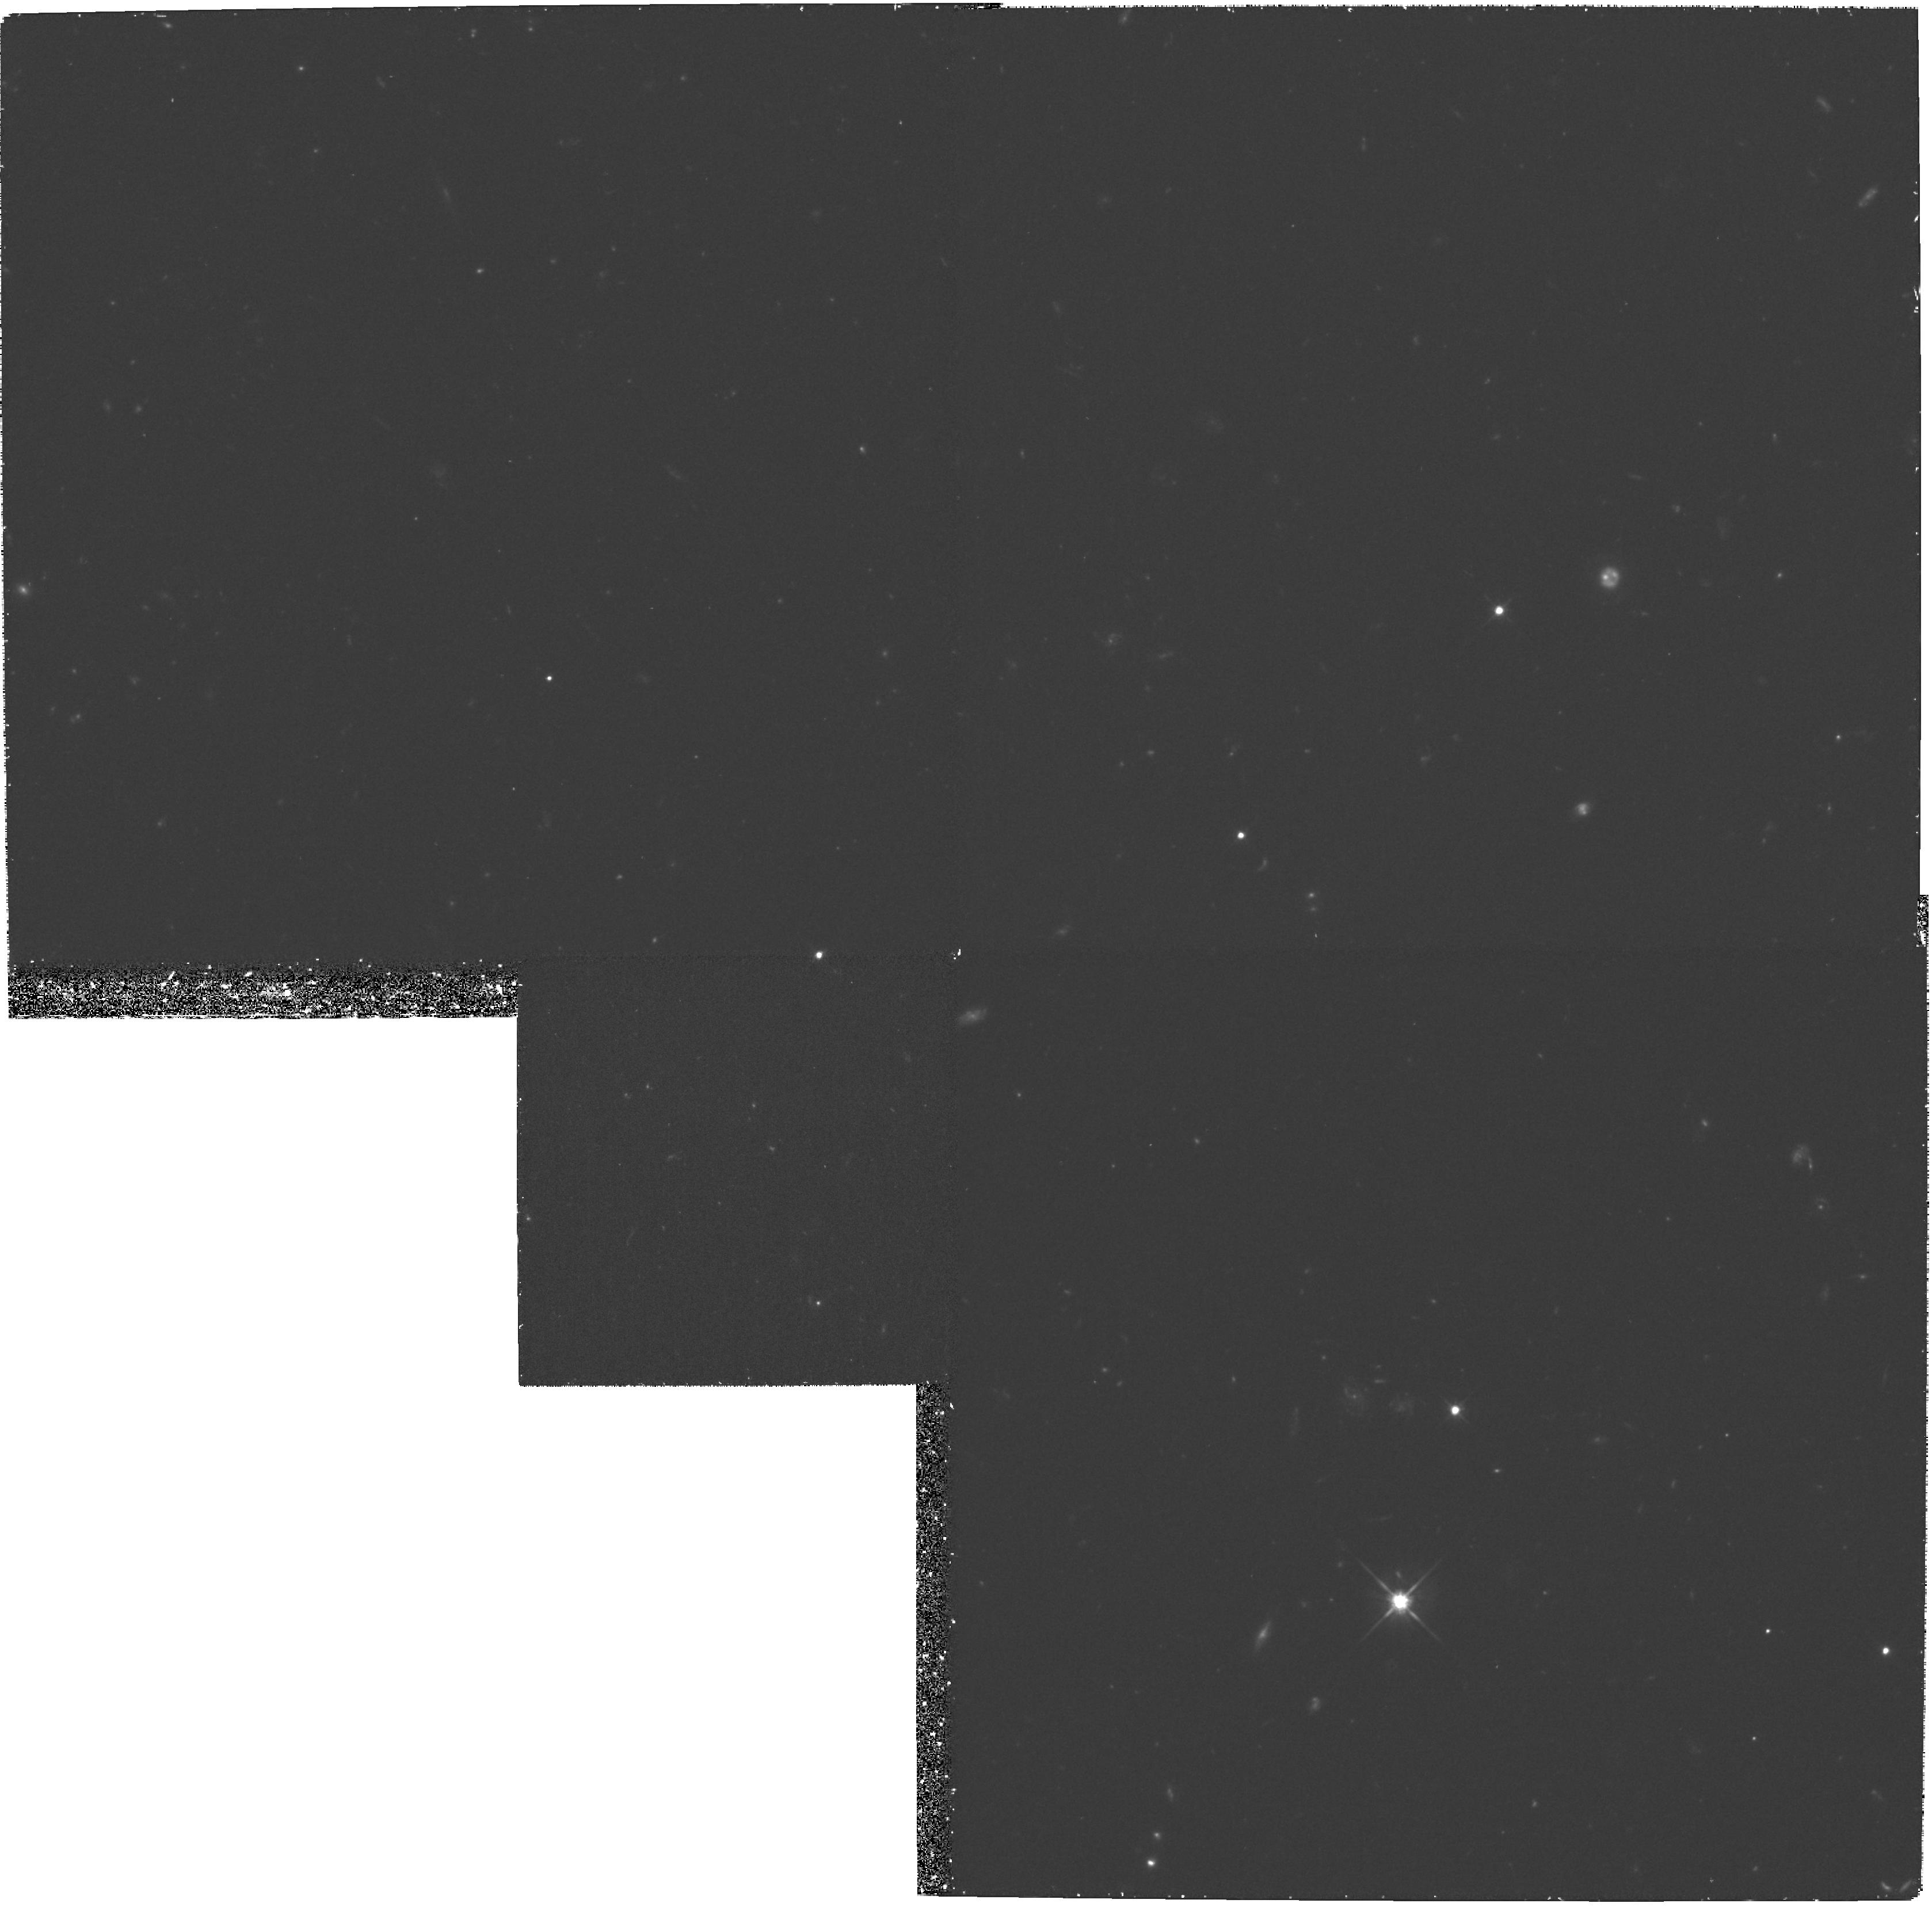
Target: PC0953+4749
Instrument: WFPC2/PC
Filter: F702W
Exposure: 1.3 h
Observation ID: hst_6582_01_wfpc2_pc_f702w_u39y01

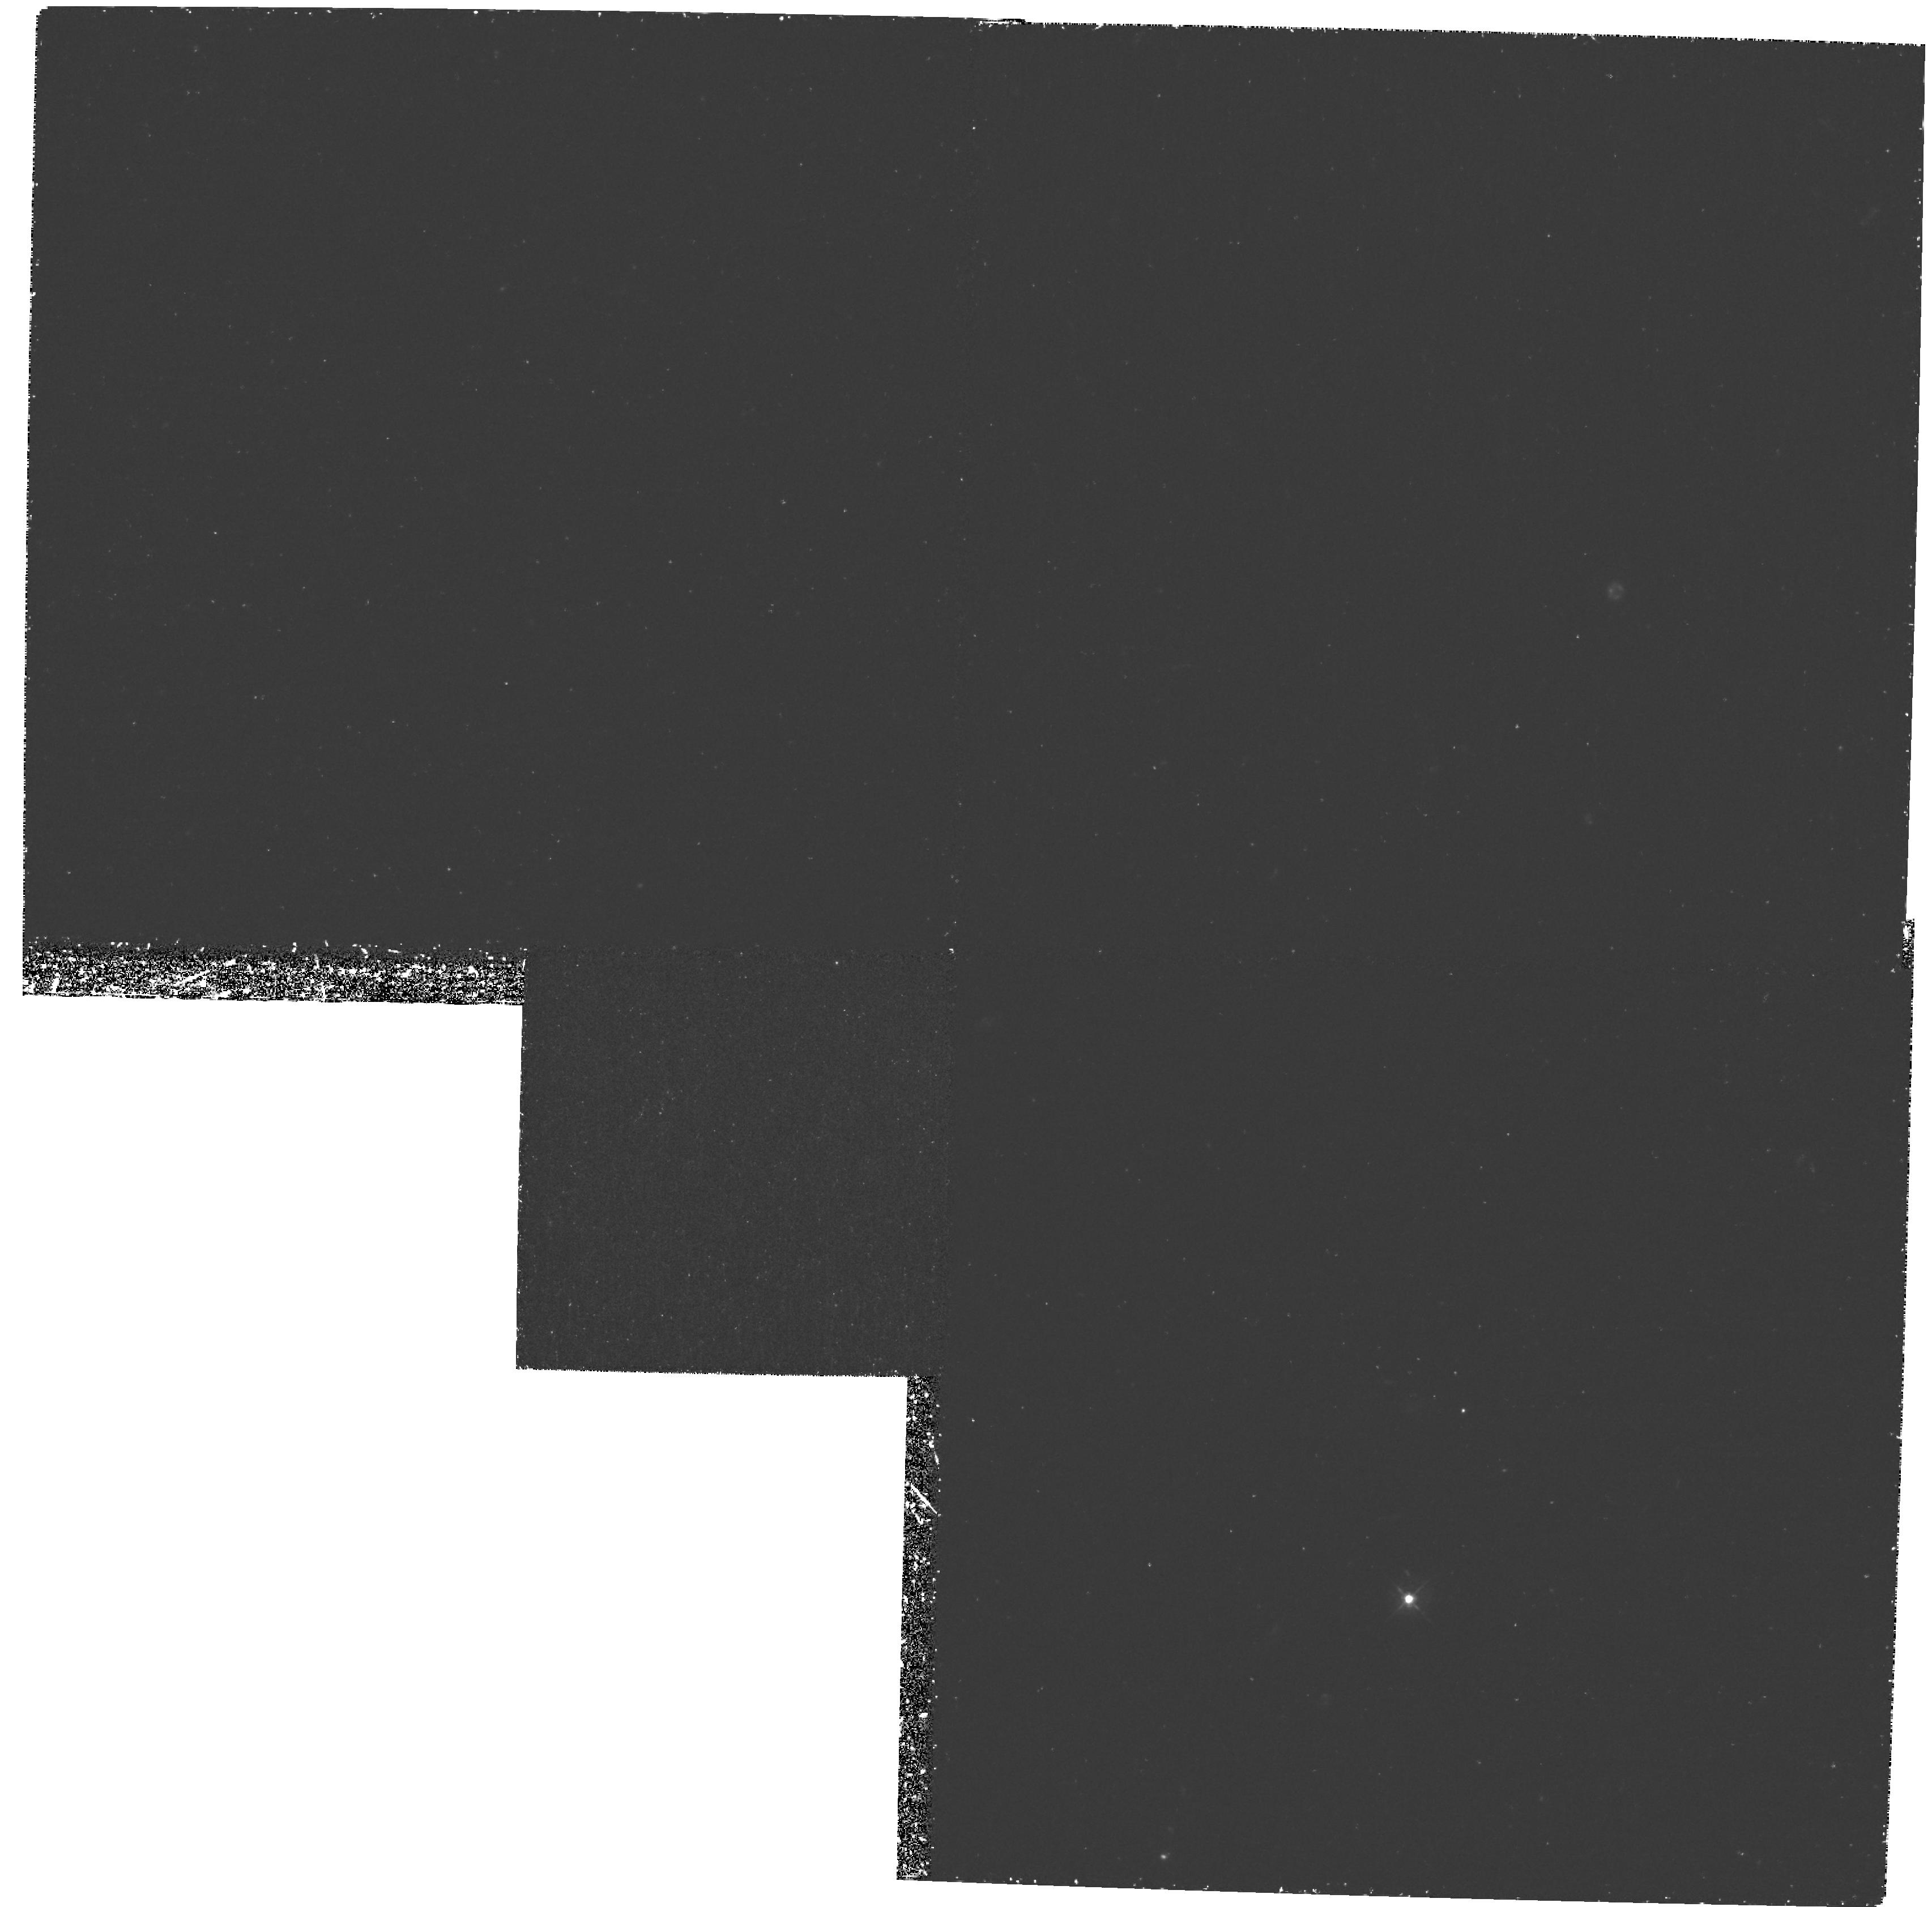
Target: PC0953+4749
Instrument: WFPC2/PC
Filter: F439W
Exposure: 3.1 h
Observation ID: hst_6582_02_wfpc2_pc_f439w_u39y02

Are the damped Lyman-Alpha systems at z>3 really spiral galaxies? (PI: Bunker, Andrew)

We still do not know well the sizes of the damped Lyman-Alpha systems or their star formation rates. Here we propose to apply a new technique to image continuum emission from two damped Lyman-Alpha systems, z_abs=3.40 & 3.89, seen in the spectrum of the quasar PC 0953+4749 (z_em=4.46). Continuum emission from these absorbers, uncontaminated by light from the background quasar, is observable at wavelengths shorter than the Lyman limit of a third damped Lyman-Alpha system at z_ abs=4.25. Deep ground-based images are being used to identify the absorbers. The HST images will provide the morphologies of the damped systems. Recent theories suggest that galaxies at high redshift, z>3, are composed of a number of very compact sub-units, that merge at lower redshift. Existing deep HST images in two fields lend support to this view. The imaging proposed here will provide an additional test of this picture, and will clarify the role the damped systems play in the formation of galaxies.